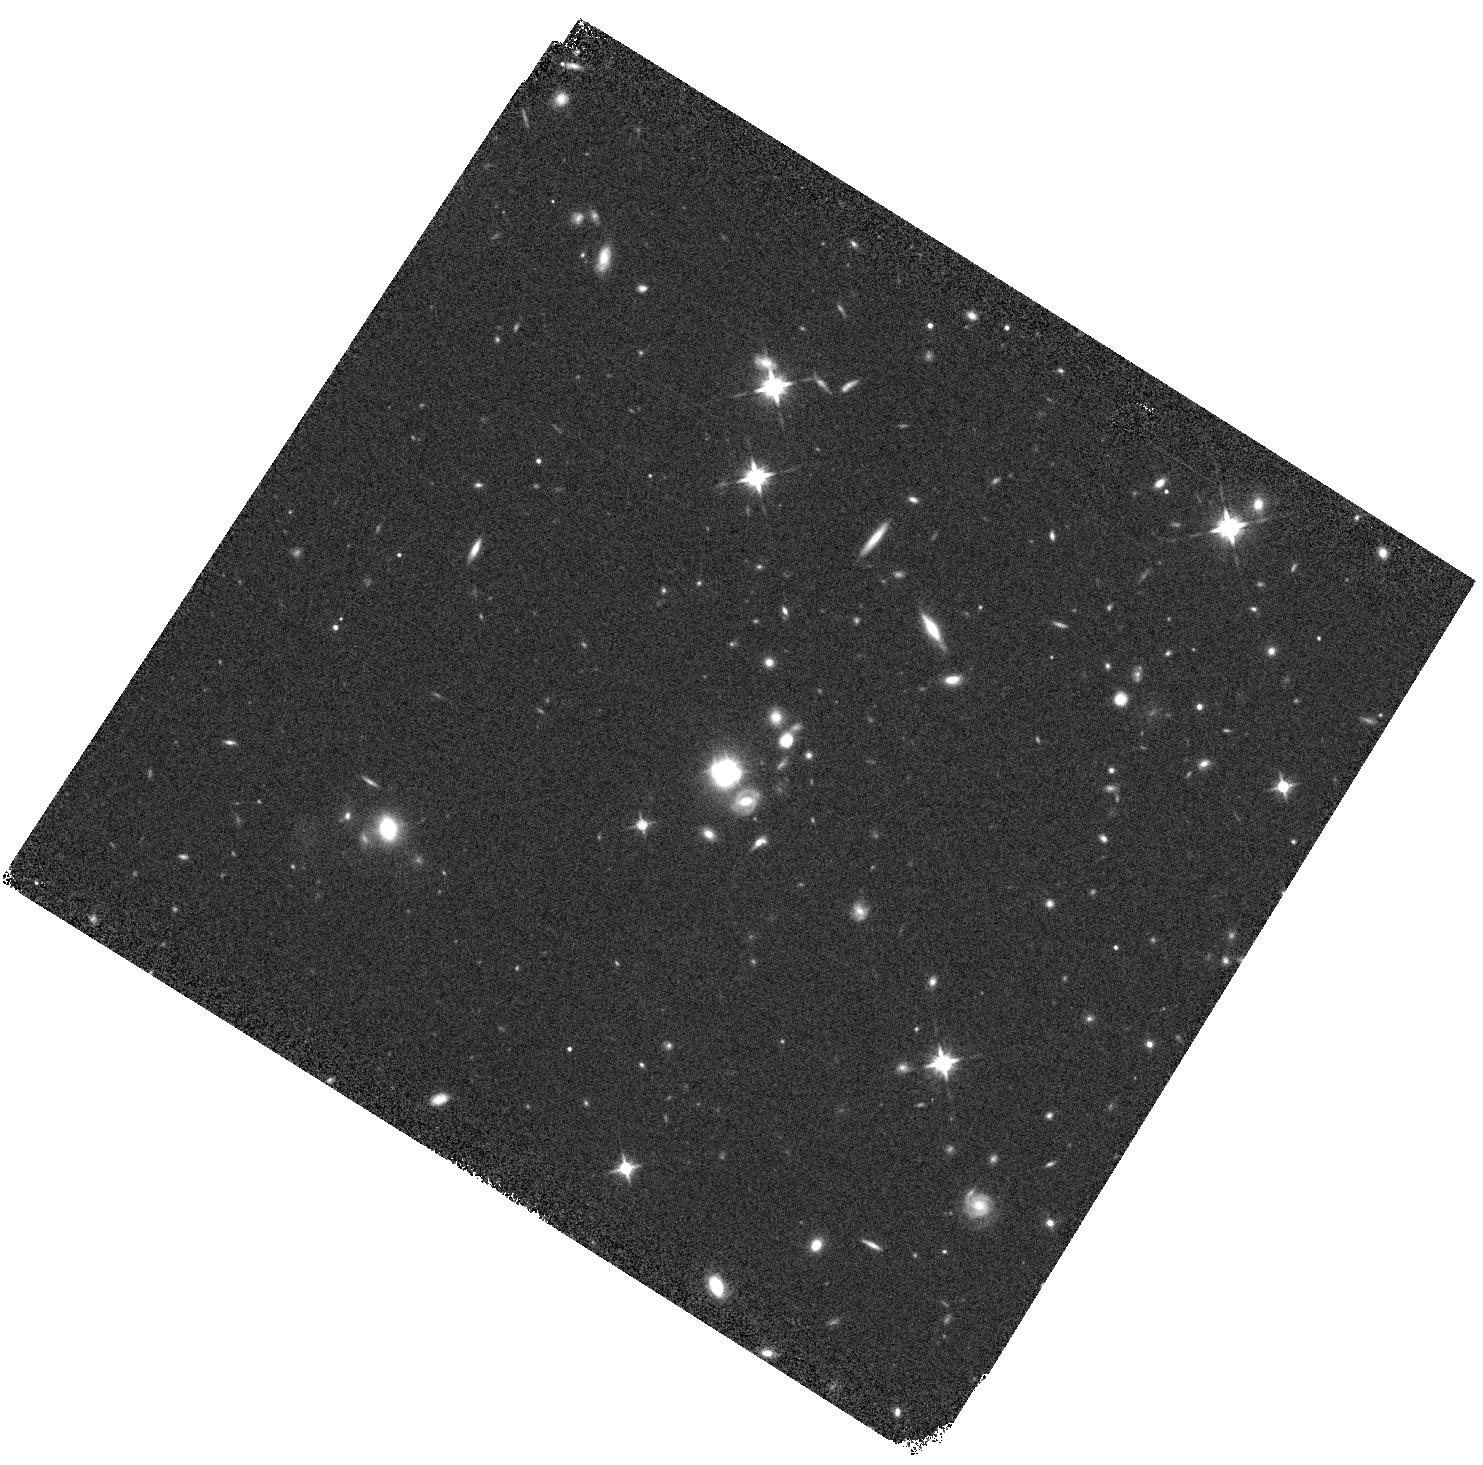
Target: HE0435-1223
Instrument: WFC3/IR
Filter: F140W
Exposure: 7 min
Observation ID: hst_13732_01_wfc3_ir_f140w_ico201

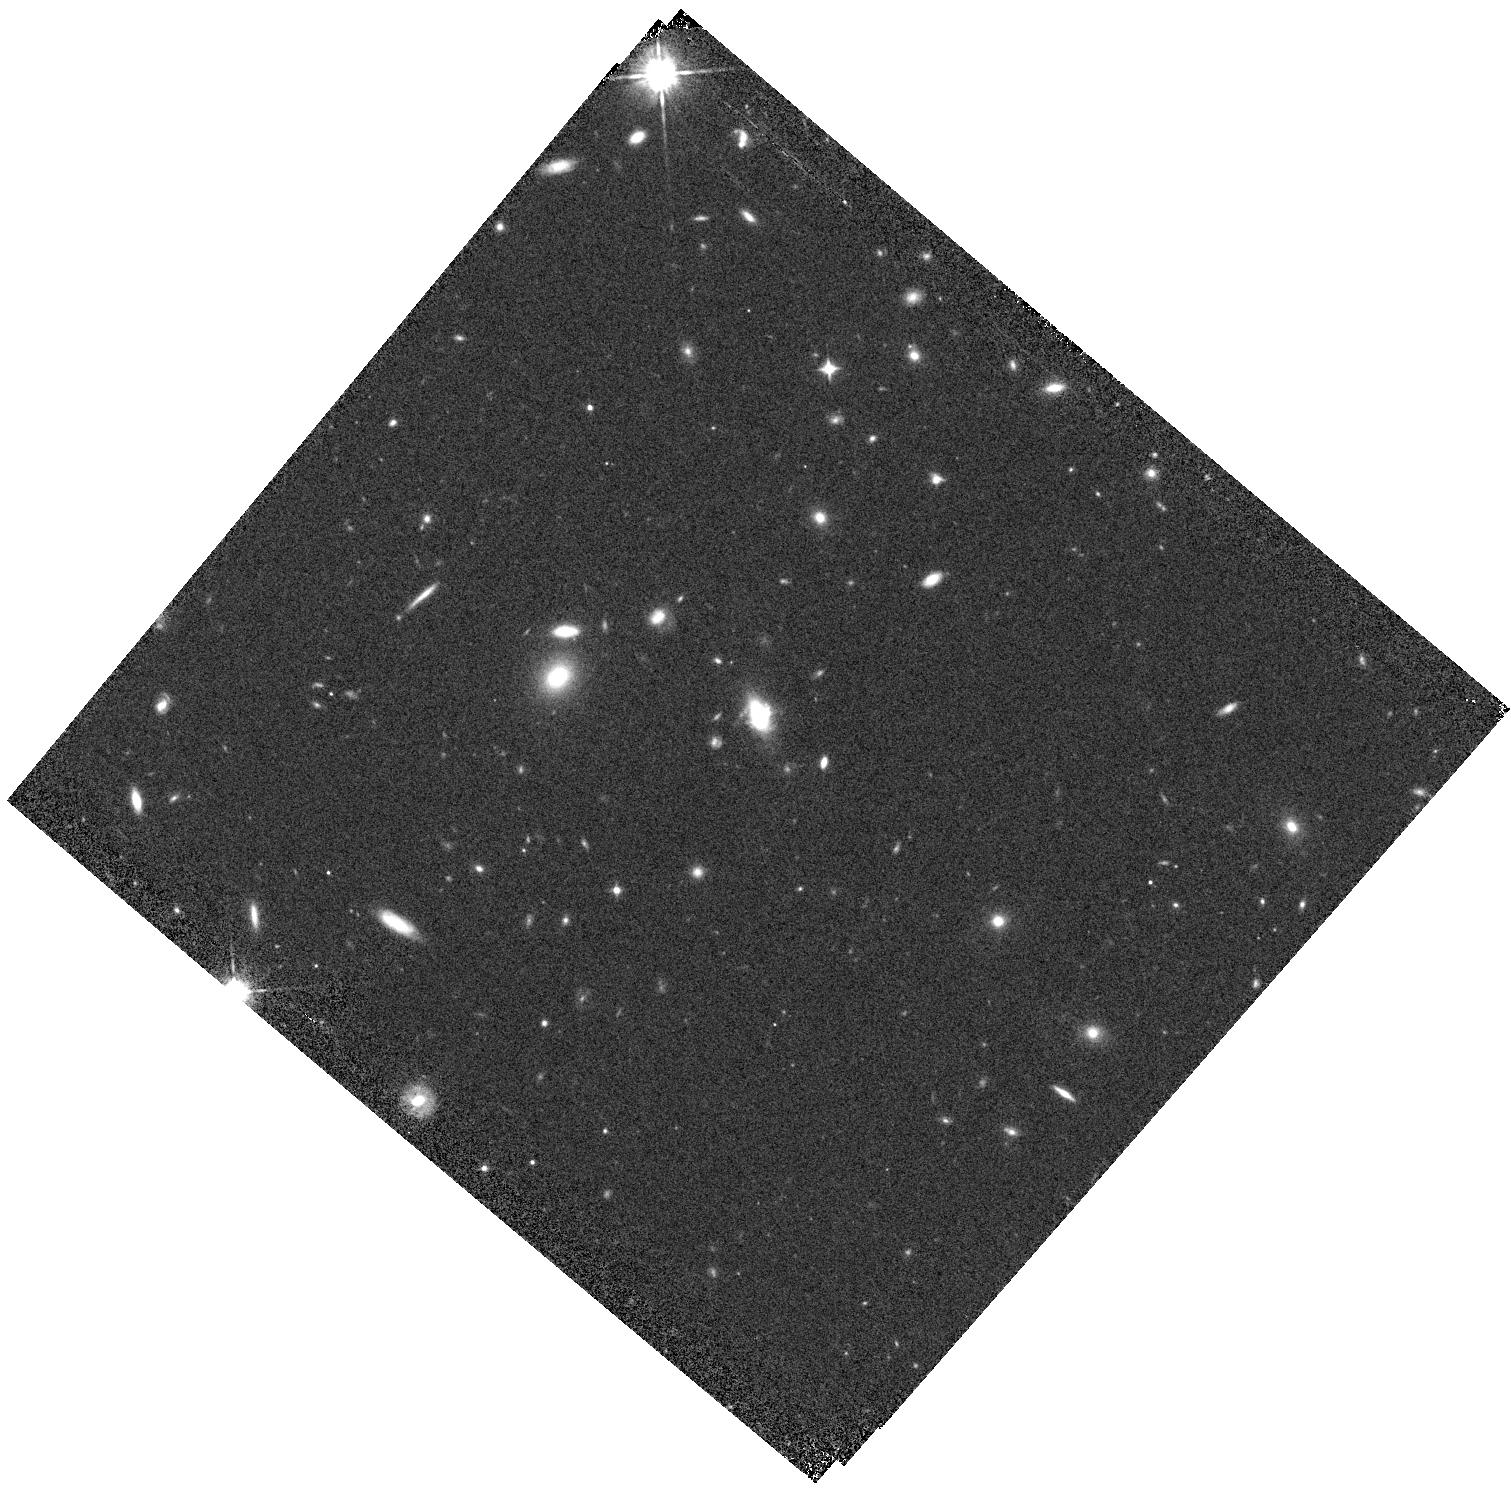
Target: SDSSJ1330+1810
Instrument: WFC3/IR
Filter: F105W
Exposure: 7 min
Observation ID: hst_13732_04_wfc3_ir_f105w_ico204

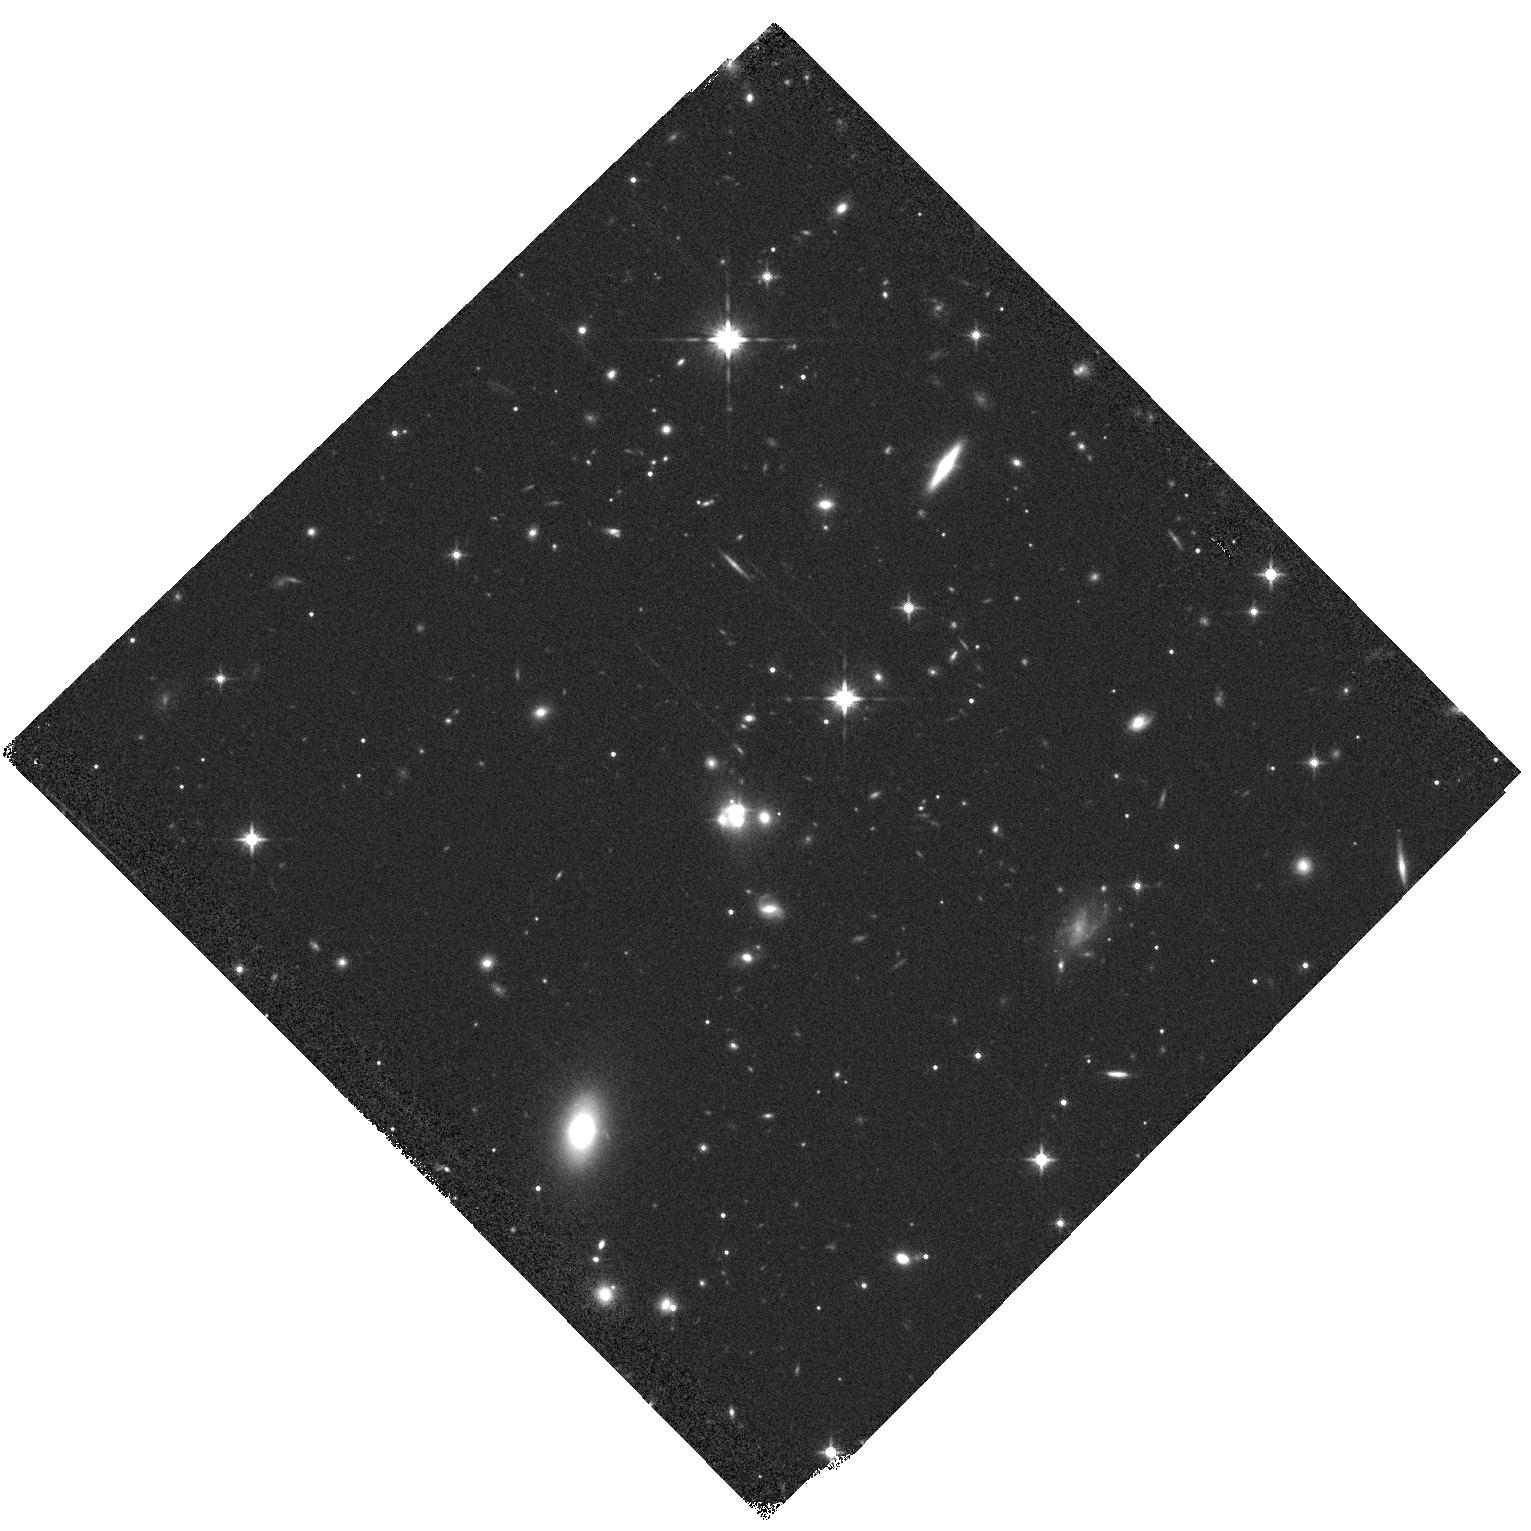
Target: WFI2033-4723
Instrument: WFC3/IR
Filter: F140W
Exposure: 7 min
Observation ID: hst_13732_06_wfc3_ir_f140w_ico206

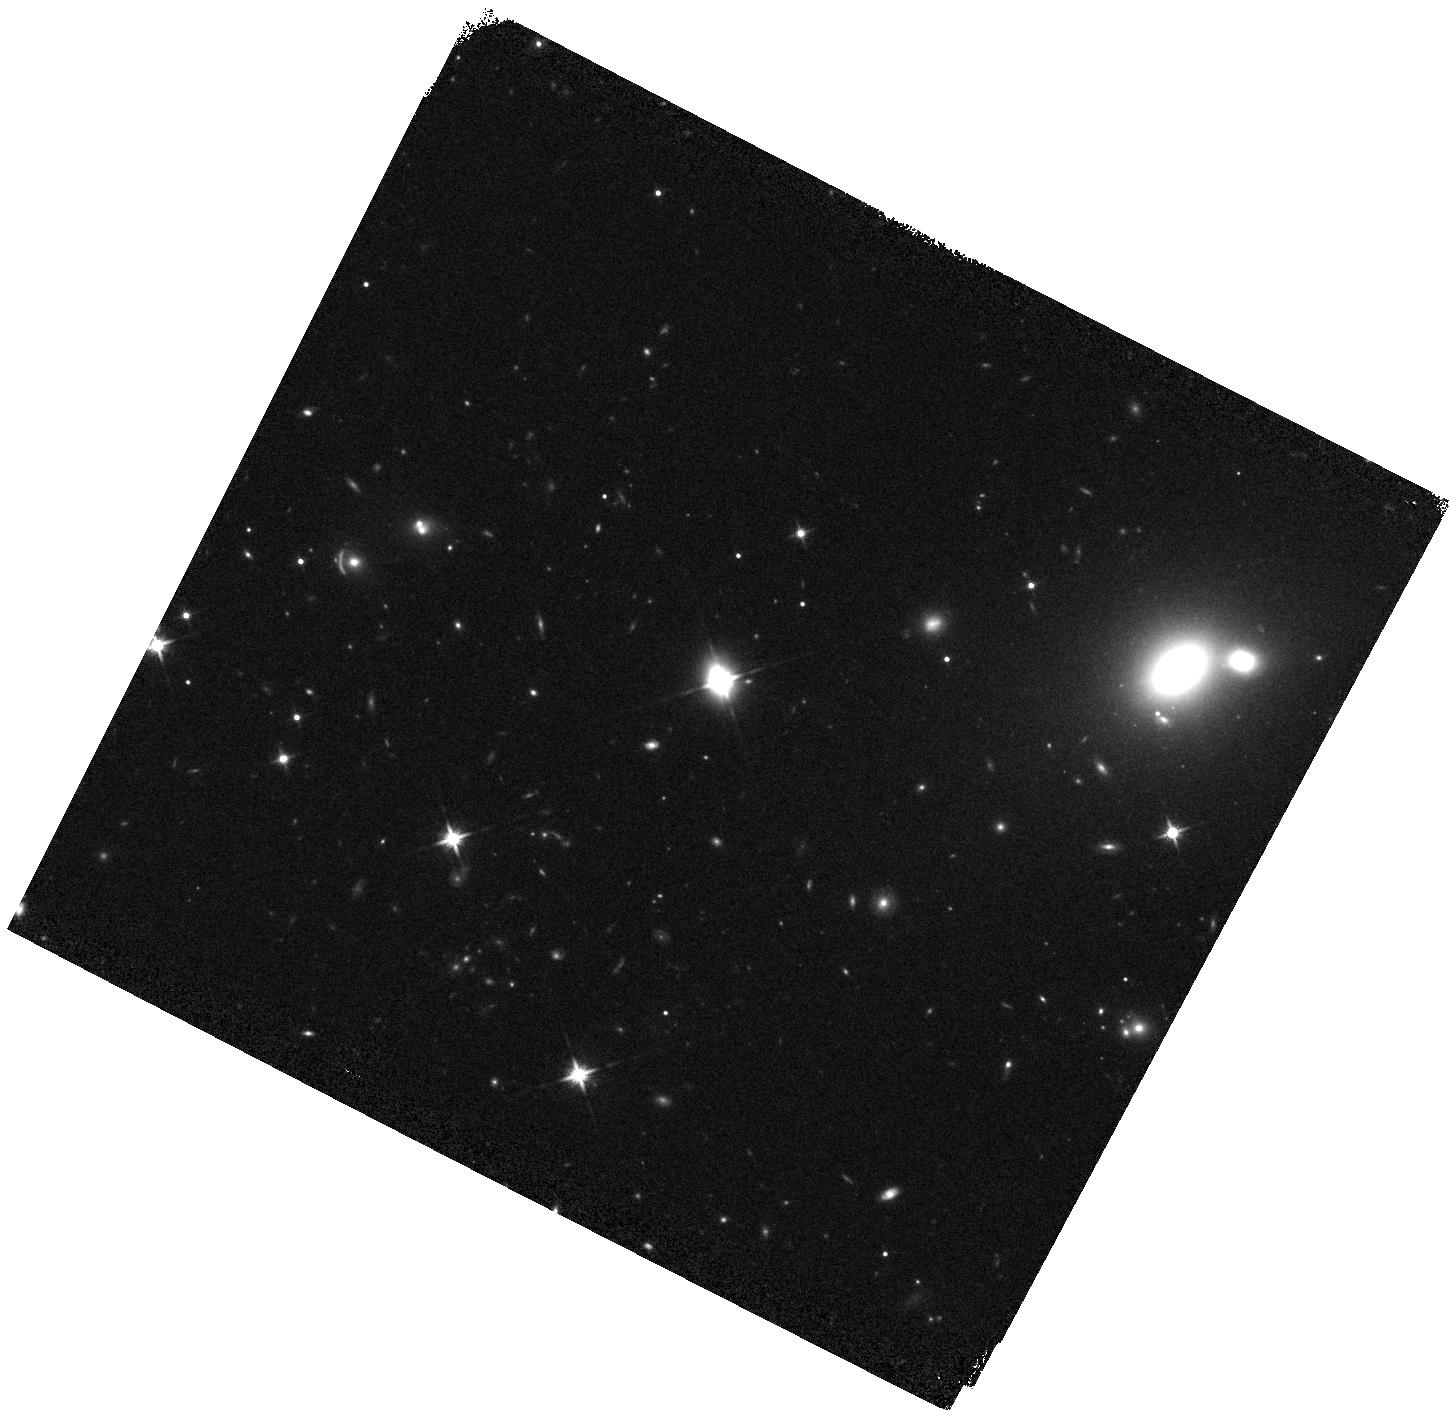
Target: HS0810+2554
Instrument: WFC3/IR
Filter: F140W
Exposure: 7 min
Observation ID: hst_13732_02_wfc3_ir_f140w_ico202

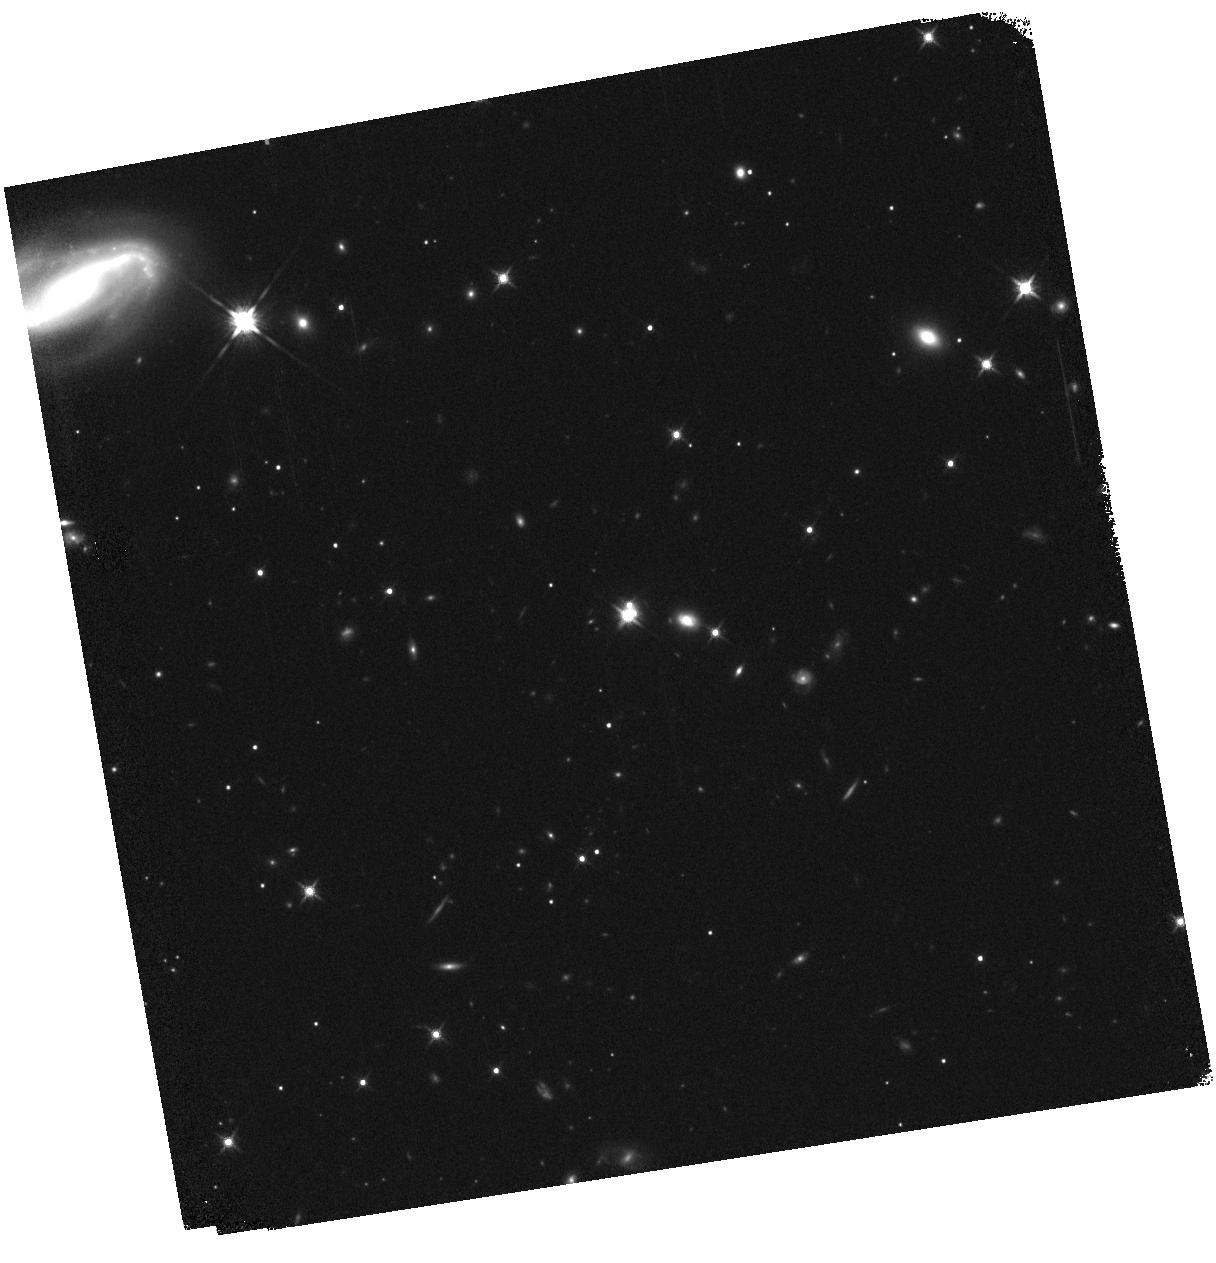
Target: WFI2026-4536
Instrument: WFC3/IR
Filter: F140W
Exposure: 8 min
Observation ID: hst_13732_05_wfc3_ir_f140w_ico205

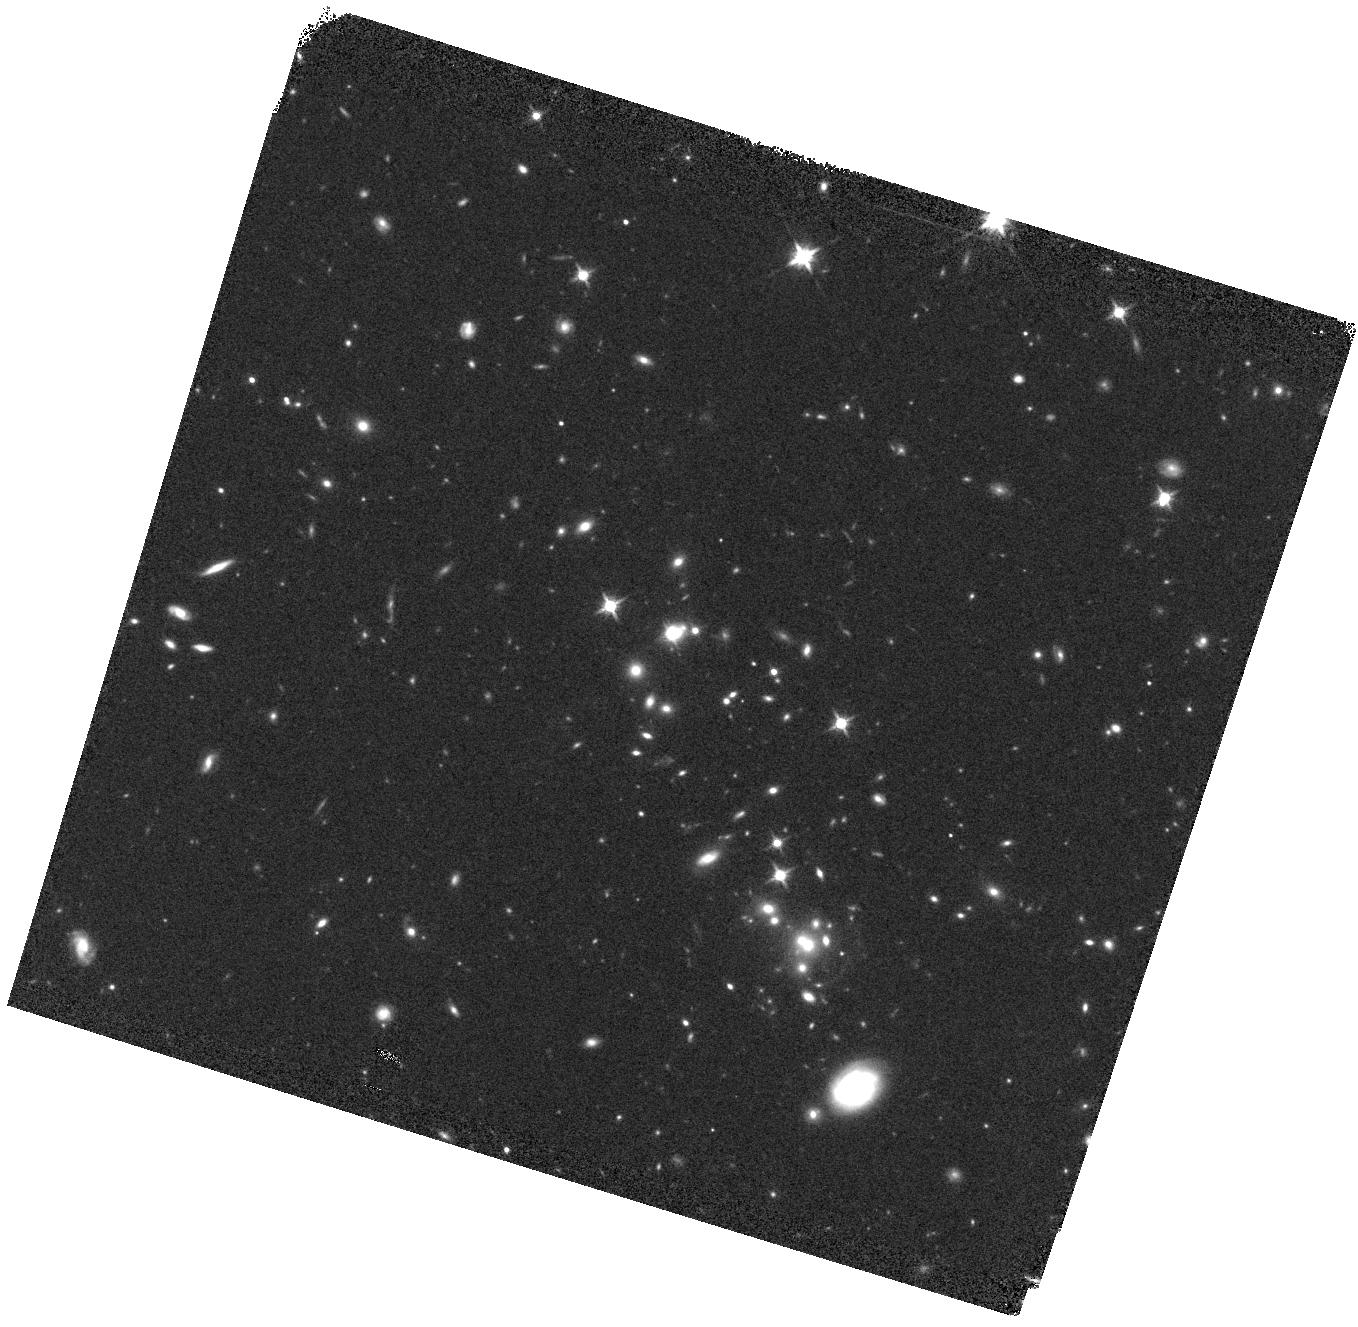
Target: RXJ0911+0551
Instrument: WFC3/IR
Filter: F140W
Exposure: 8 min
Observation ID: hst_13732_03_wfc3_ir_f140w_ico203

Detecting dark matter substructure with narrow line lensing (PI: Nierenberg, Anna)

The abundance of low mass halos is one of the key predictions of LCDM and remains at apparent odds with observations of luminous structure. Strong gravitational lensing provides a straightforward means of testing this theory as it enables the detection of dark matter subhalos at cosmological distances, without requiring the structure to contain any baryons at all. The fluxes of strongly lensed, parsec scale sources in particular, are excellent probes as they are extremely sensitive to the presence of low mass subhalos, while still being extended enough to remain unaffected by microlensing by stars which is a dominant contaminant for smaller sources. Traditionally this field has been limited to the analysis of the small number of strongly lensed, radio-loud quasars. Quasar narrow-line emission offers an alternative to radio. It is also parsec scale and microlensing free, but has the benefit of detectable in a much larger sample of systems. This proposal will combine milliarcsecond astrometry, and percent level photometry attainable with WFC3 IR grism, in order to measure spatially resolved narrow line lensing in six new systems, which cannot be studied from the ground. We have demonstrated that data of this quality can be used to detect subhalos as small as a million solar masses. This proposal will double the sample of systems which can be used to detect dark, low mass substructure using flux ratio anomalies.